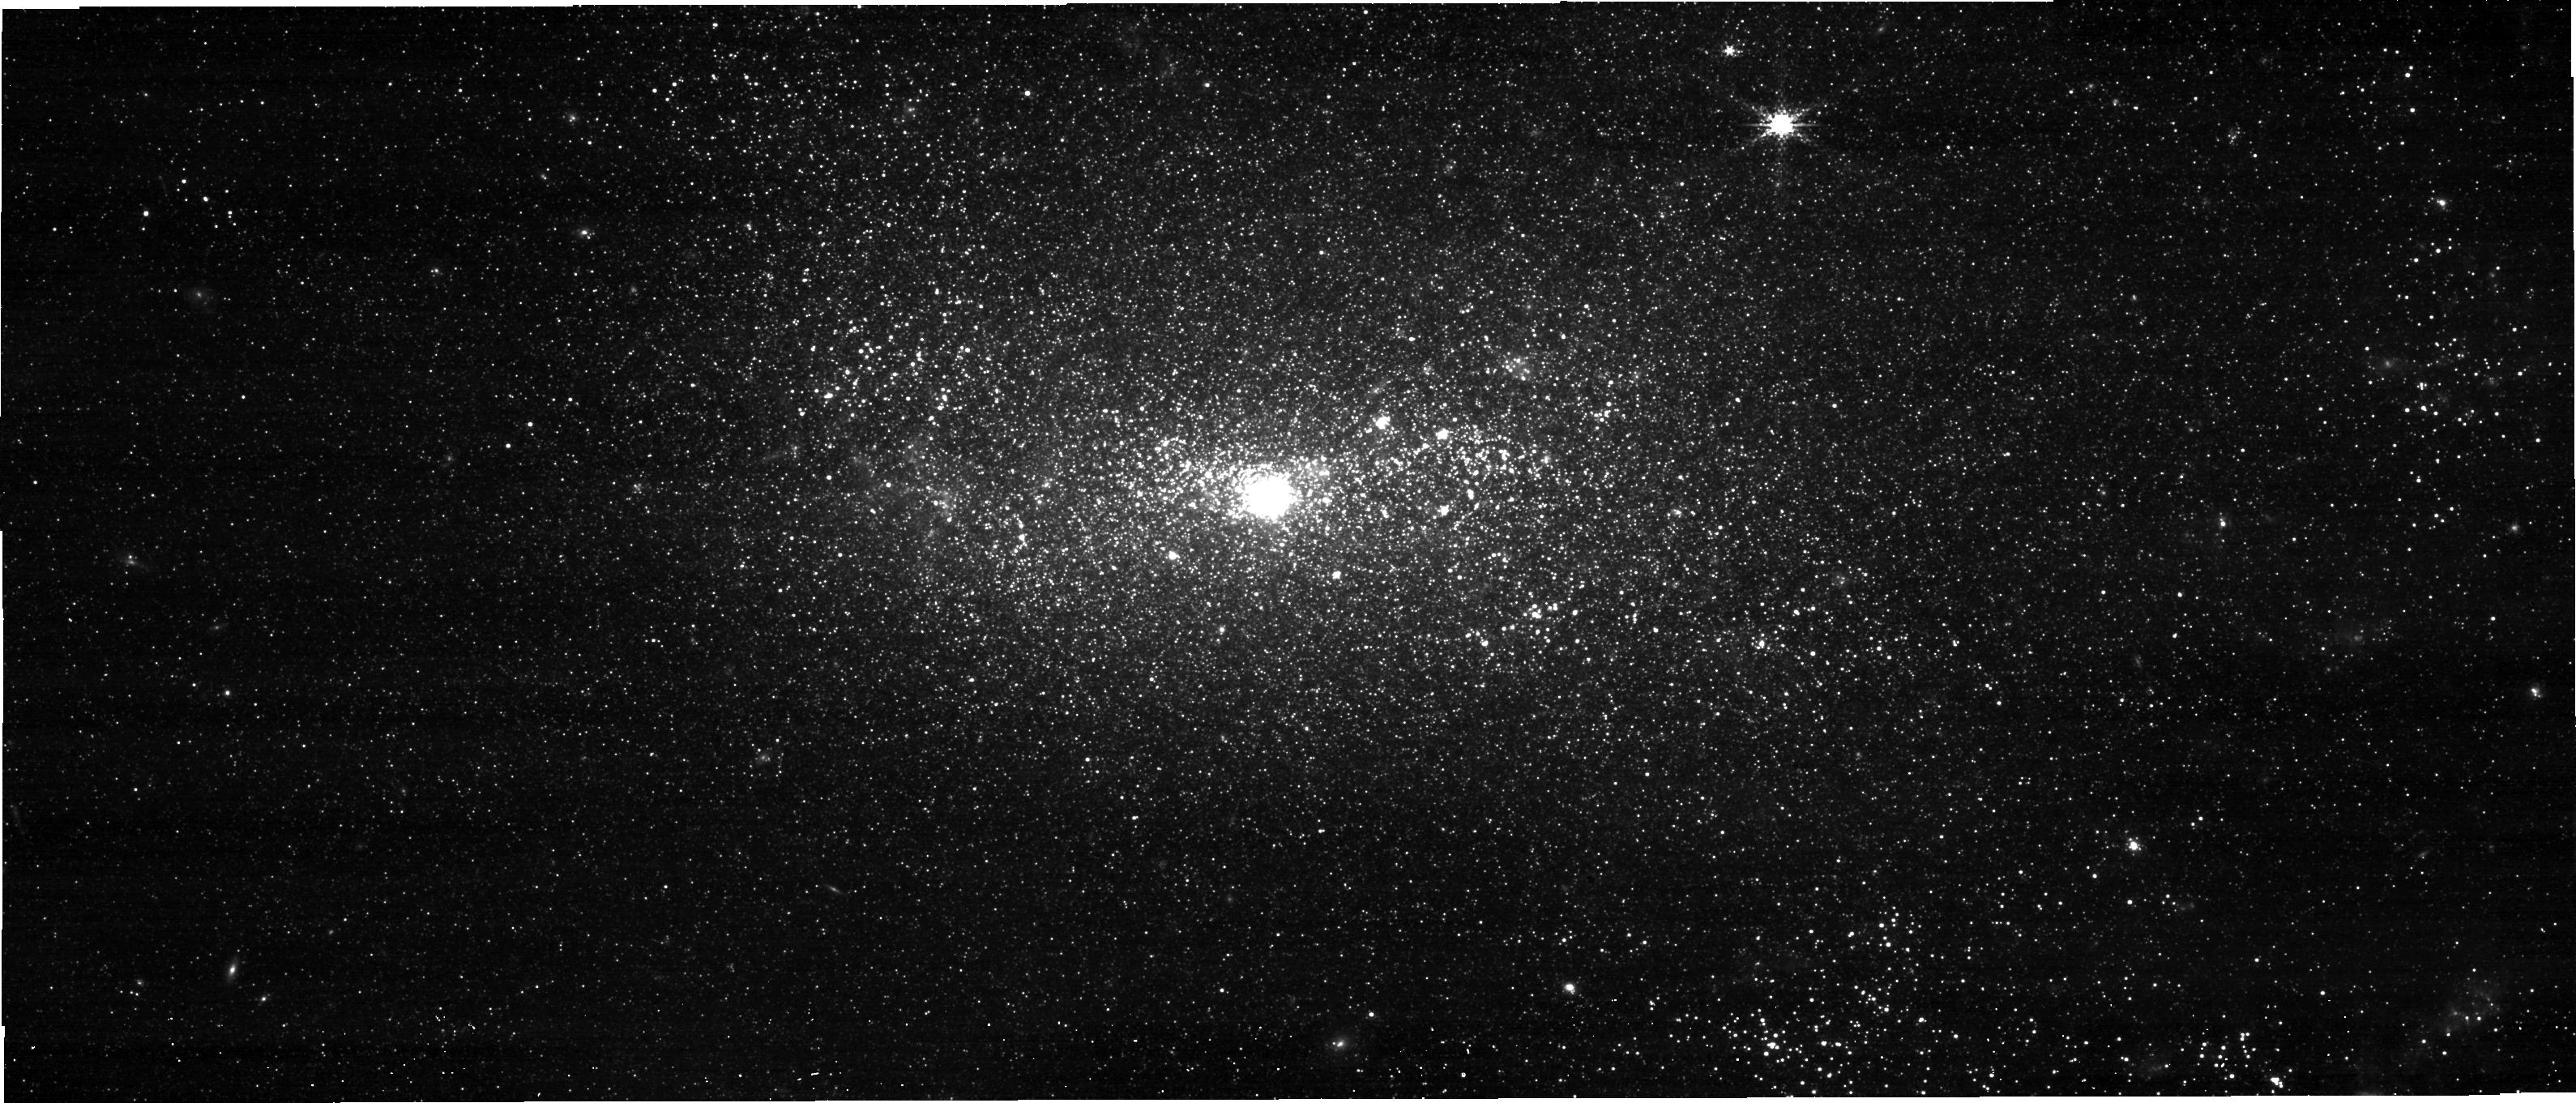
Target: NGC-4449
Instrument: NIRCAM
Filter: F250M
Exposure: 1.5 h
Observation ID: jw03589-o001_t002_nircam_clear-f250m-sub640

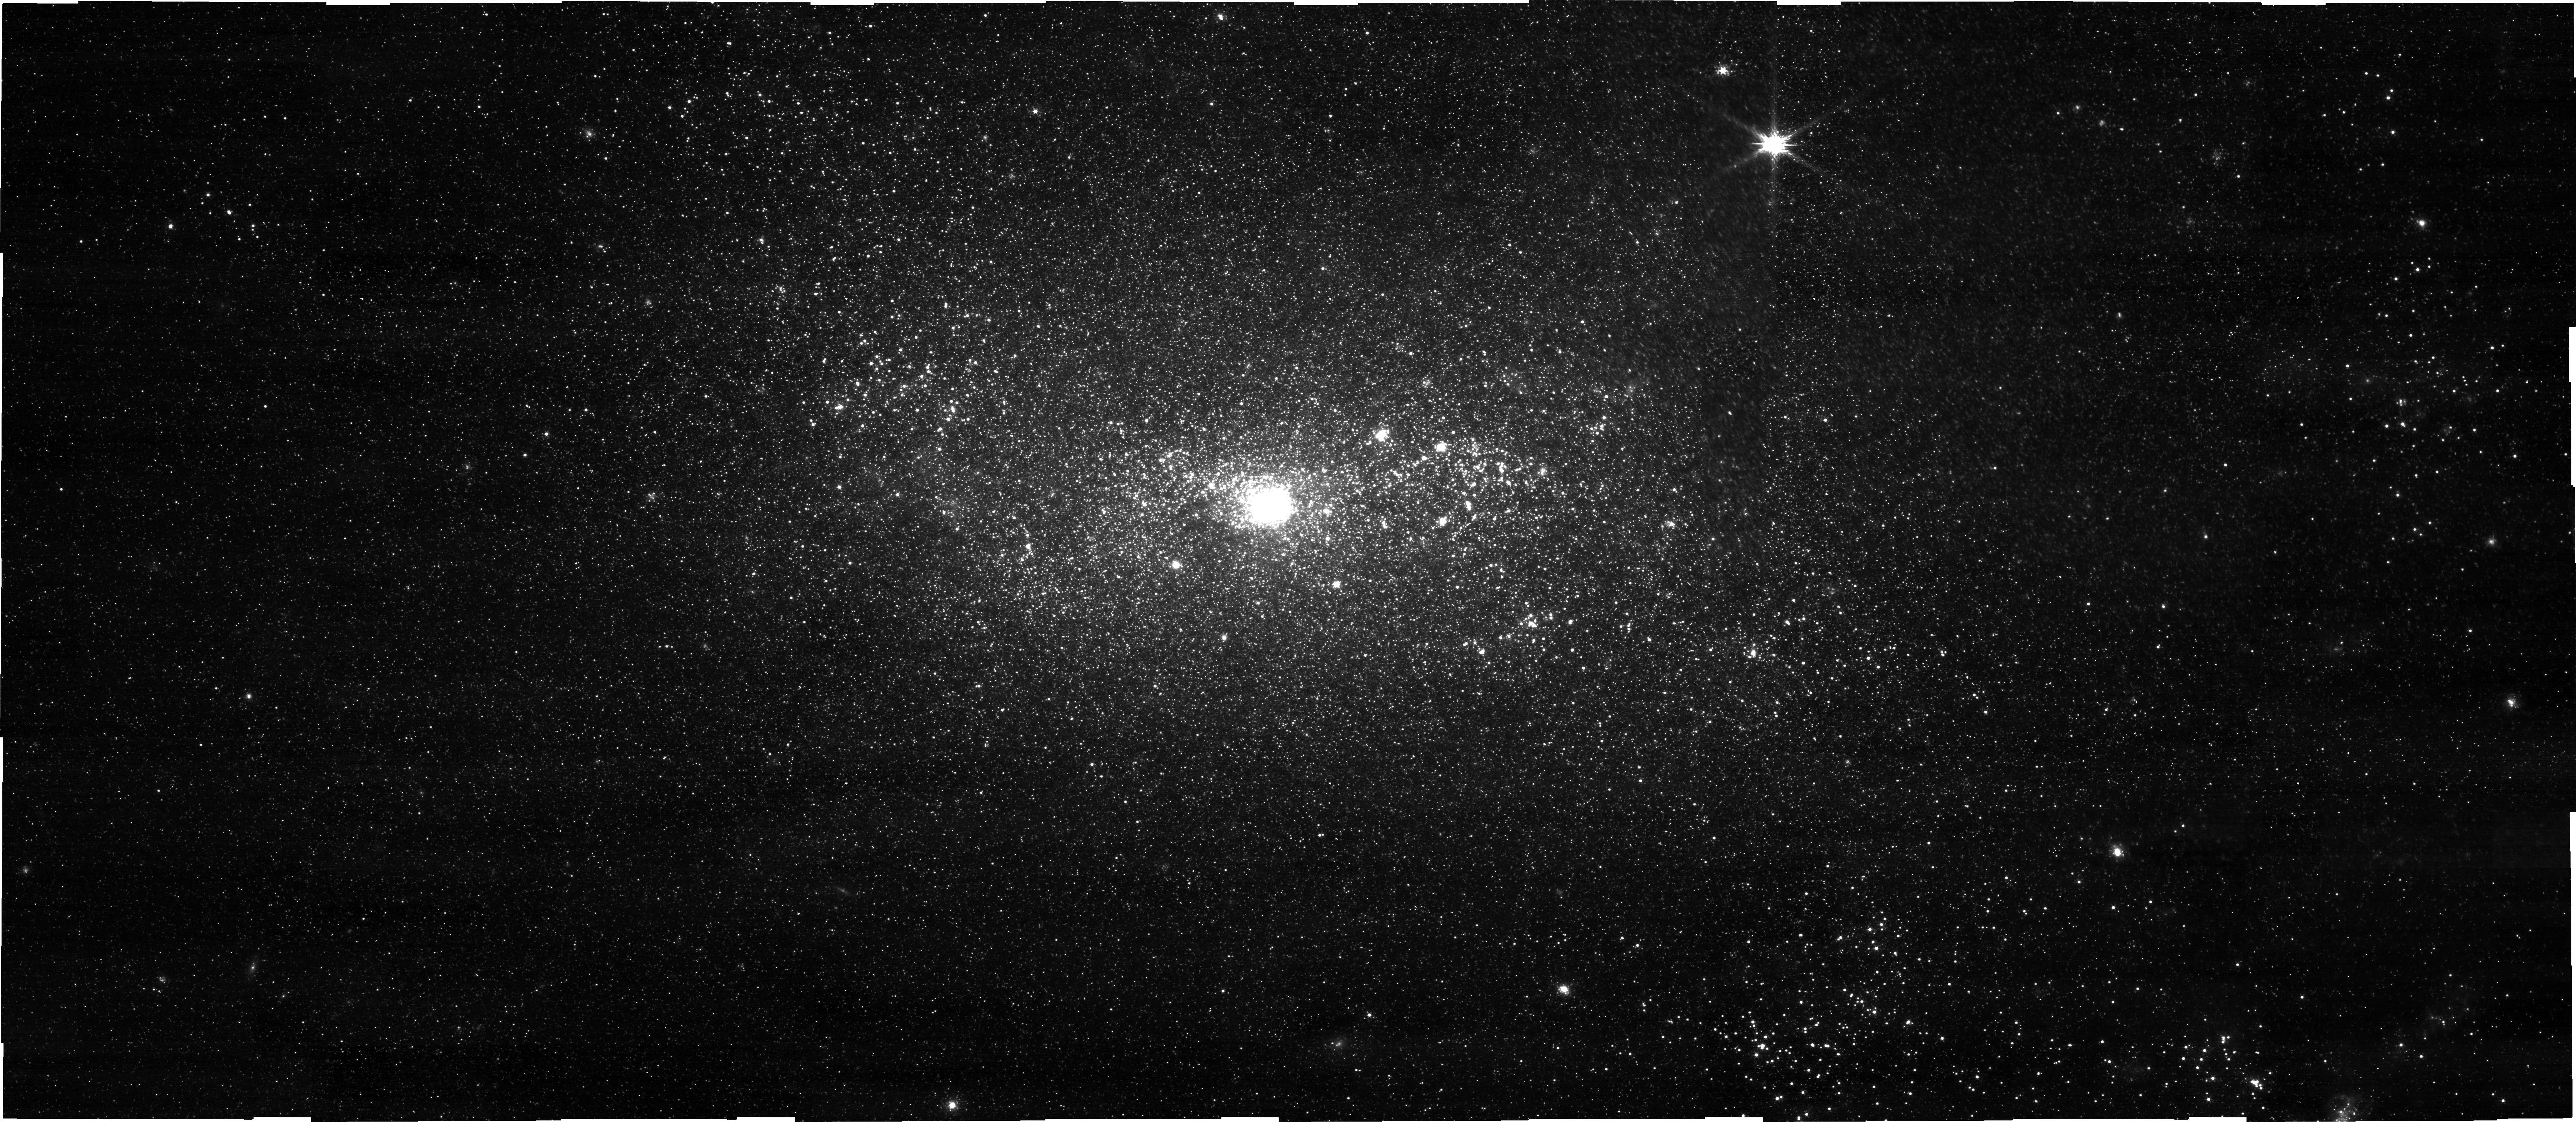
Target: NGC-4449
Instrument: NIRCAM
Filter: F150W
Exposure: 1.5 h
Observation ID: jw03589-o001_t002_nircam_clear-f150w-sub640

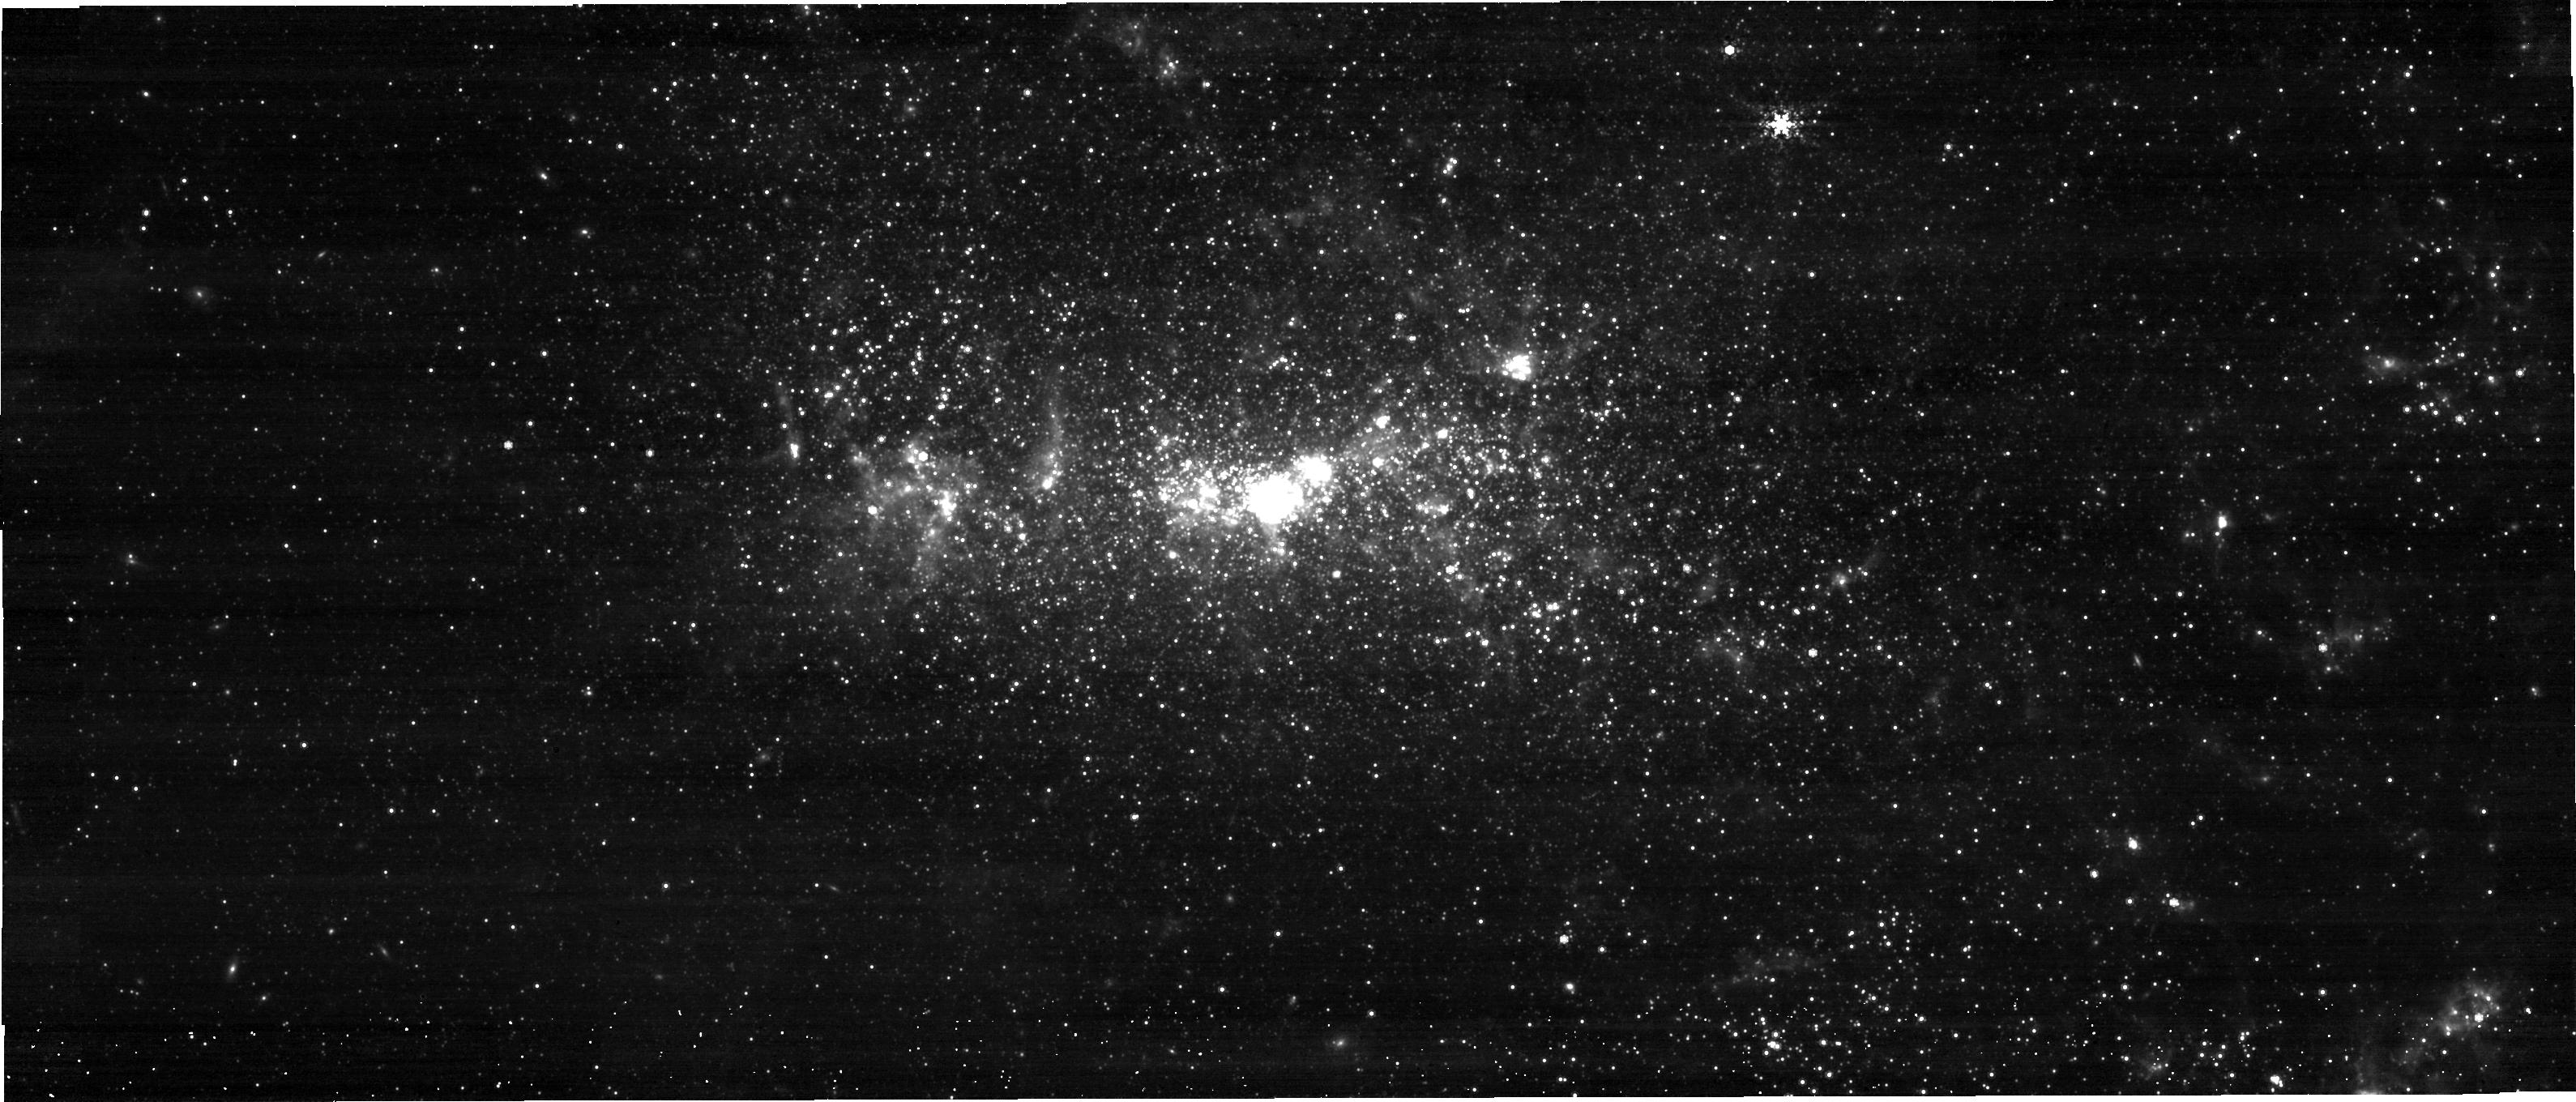
Target: NGC-4449
Instrument: NIRCAM
Filter: F480M
Exposure: 1.5 h
Observation ID: jw03589-o001_t002_nircam_clear-f480m-sub640

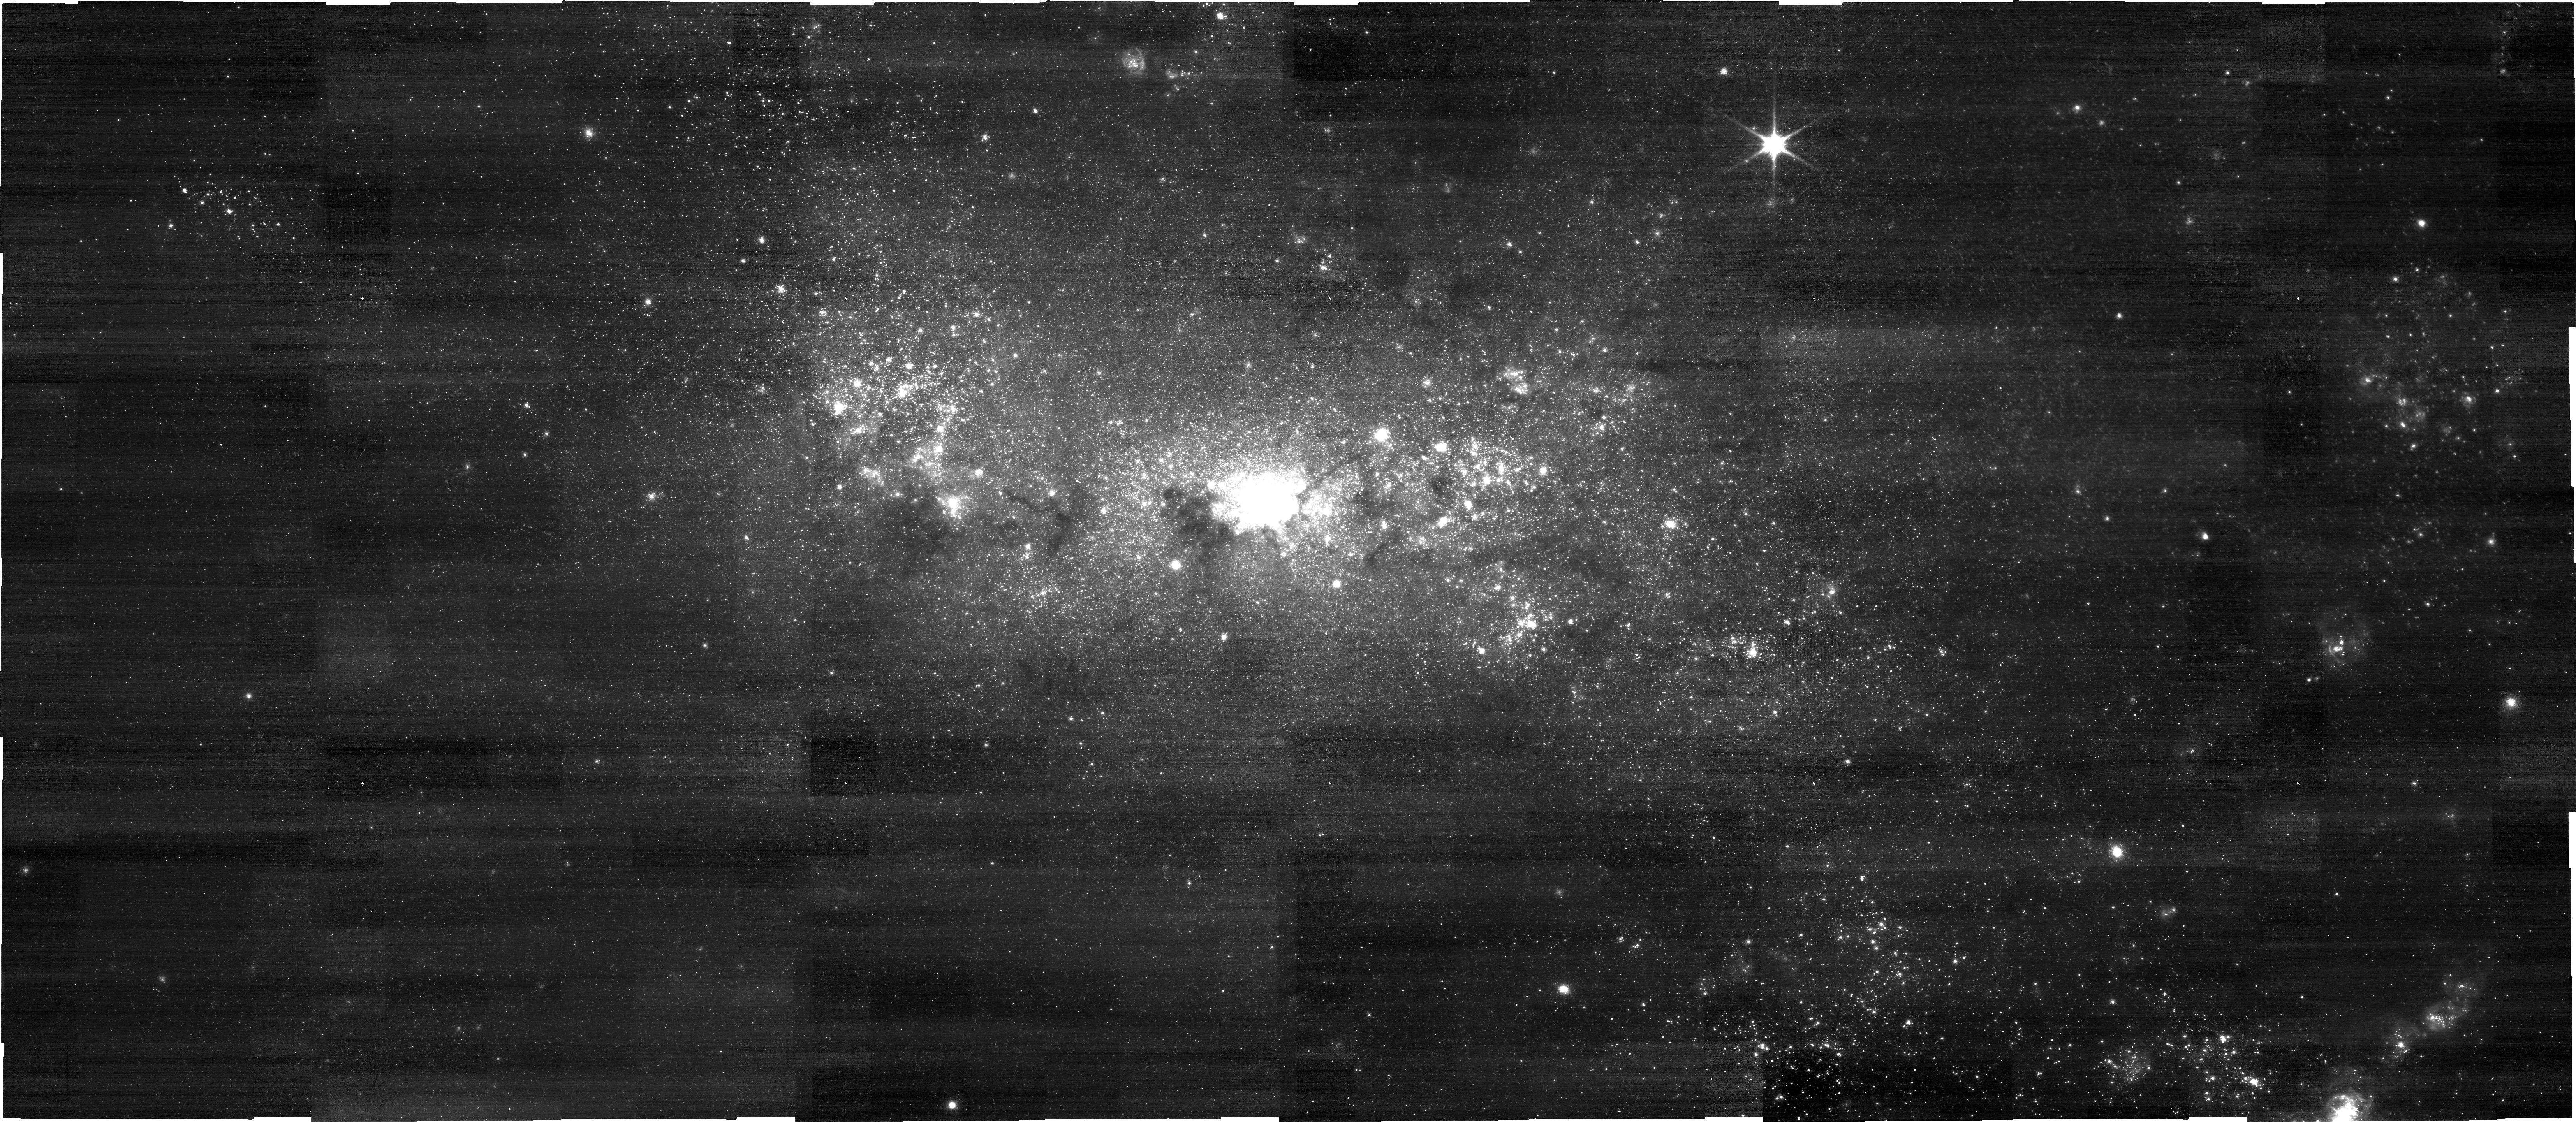
Target: NGC-4449
Instrument: NIRCAM
Filter: F070W
Exposure: 1.5 h
Observation ID: jw03589-o001_t002_nircam_clear-f070w-sub640

How big do stars get? A NIRCam view of cool supergiants in, NGC 4449, a key low-metallicity environment (PI: Patrick, Lee)

The currently detected black-hole, black-hole (DBH) merger population have brought to focus the lack of understanding of how massive stars end their lives in the >30 solar mass regime, both as single stars and within binary systems. In this respect, the empirically observed limit on the luminosity of cool supergiant stars (CSGs), the Humphreys-Davidson (HD) limit, is of primary importance, particularly given the tension between the stellar evolutionary model predictions and observations at sub-solar metallicities. This brings about the question: how large and luminous do massive-star progenitors of black holes become at low metallicity? The most well studied examples of sub-metallicity massive star populations (in the Large and Small Magellanic clouds) have proved insufficient to rule out brief violations of the HD limit, which is the result of low number statistics. To this end, we propose to observe the complete CSG population of the LMC-like starburst galaxy NGC 4449 with NIRCam. These observations will allow the identification of the CSG population and the reconstruction of the optical-to-infrared spectral energy distributions to accurately determine their luminosities. As well as having a high legacy value, these observations will allow us to determine, to a much greater level of statistical accuracy whether nature permits violations of the HD limit, which directly impacts both the interpretation of the observed core-collapse supernova population and the feasibility of DBH formation channels.